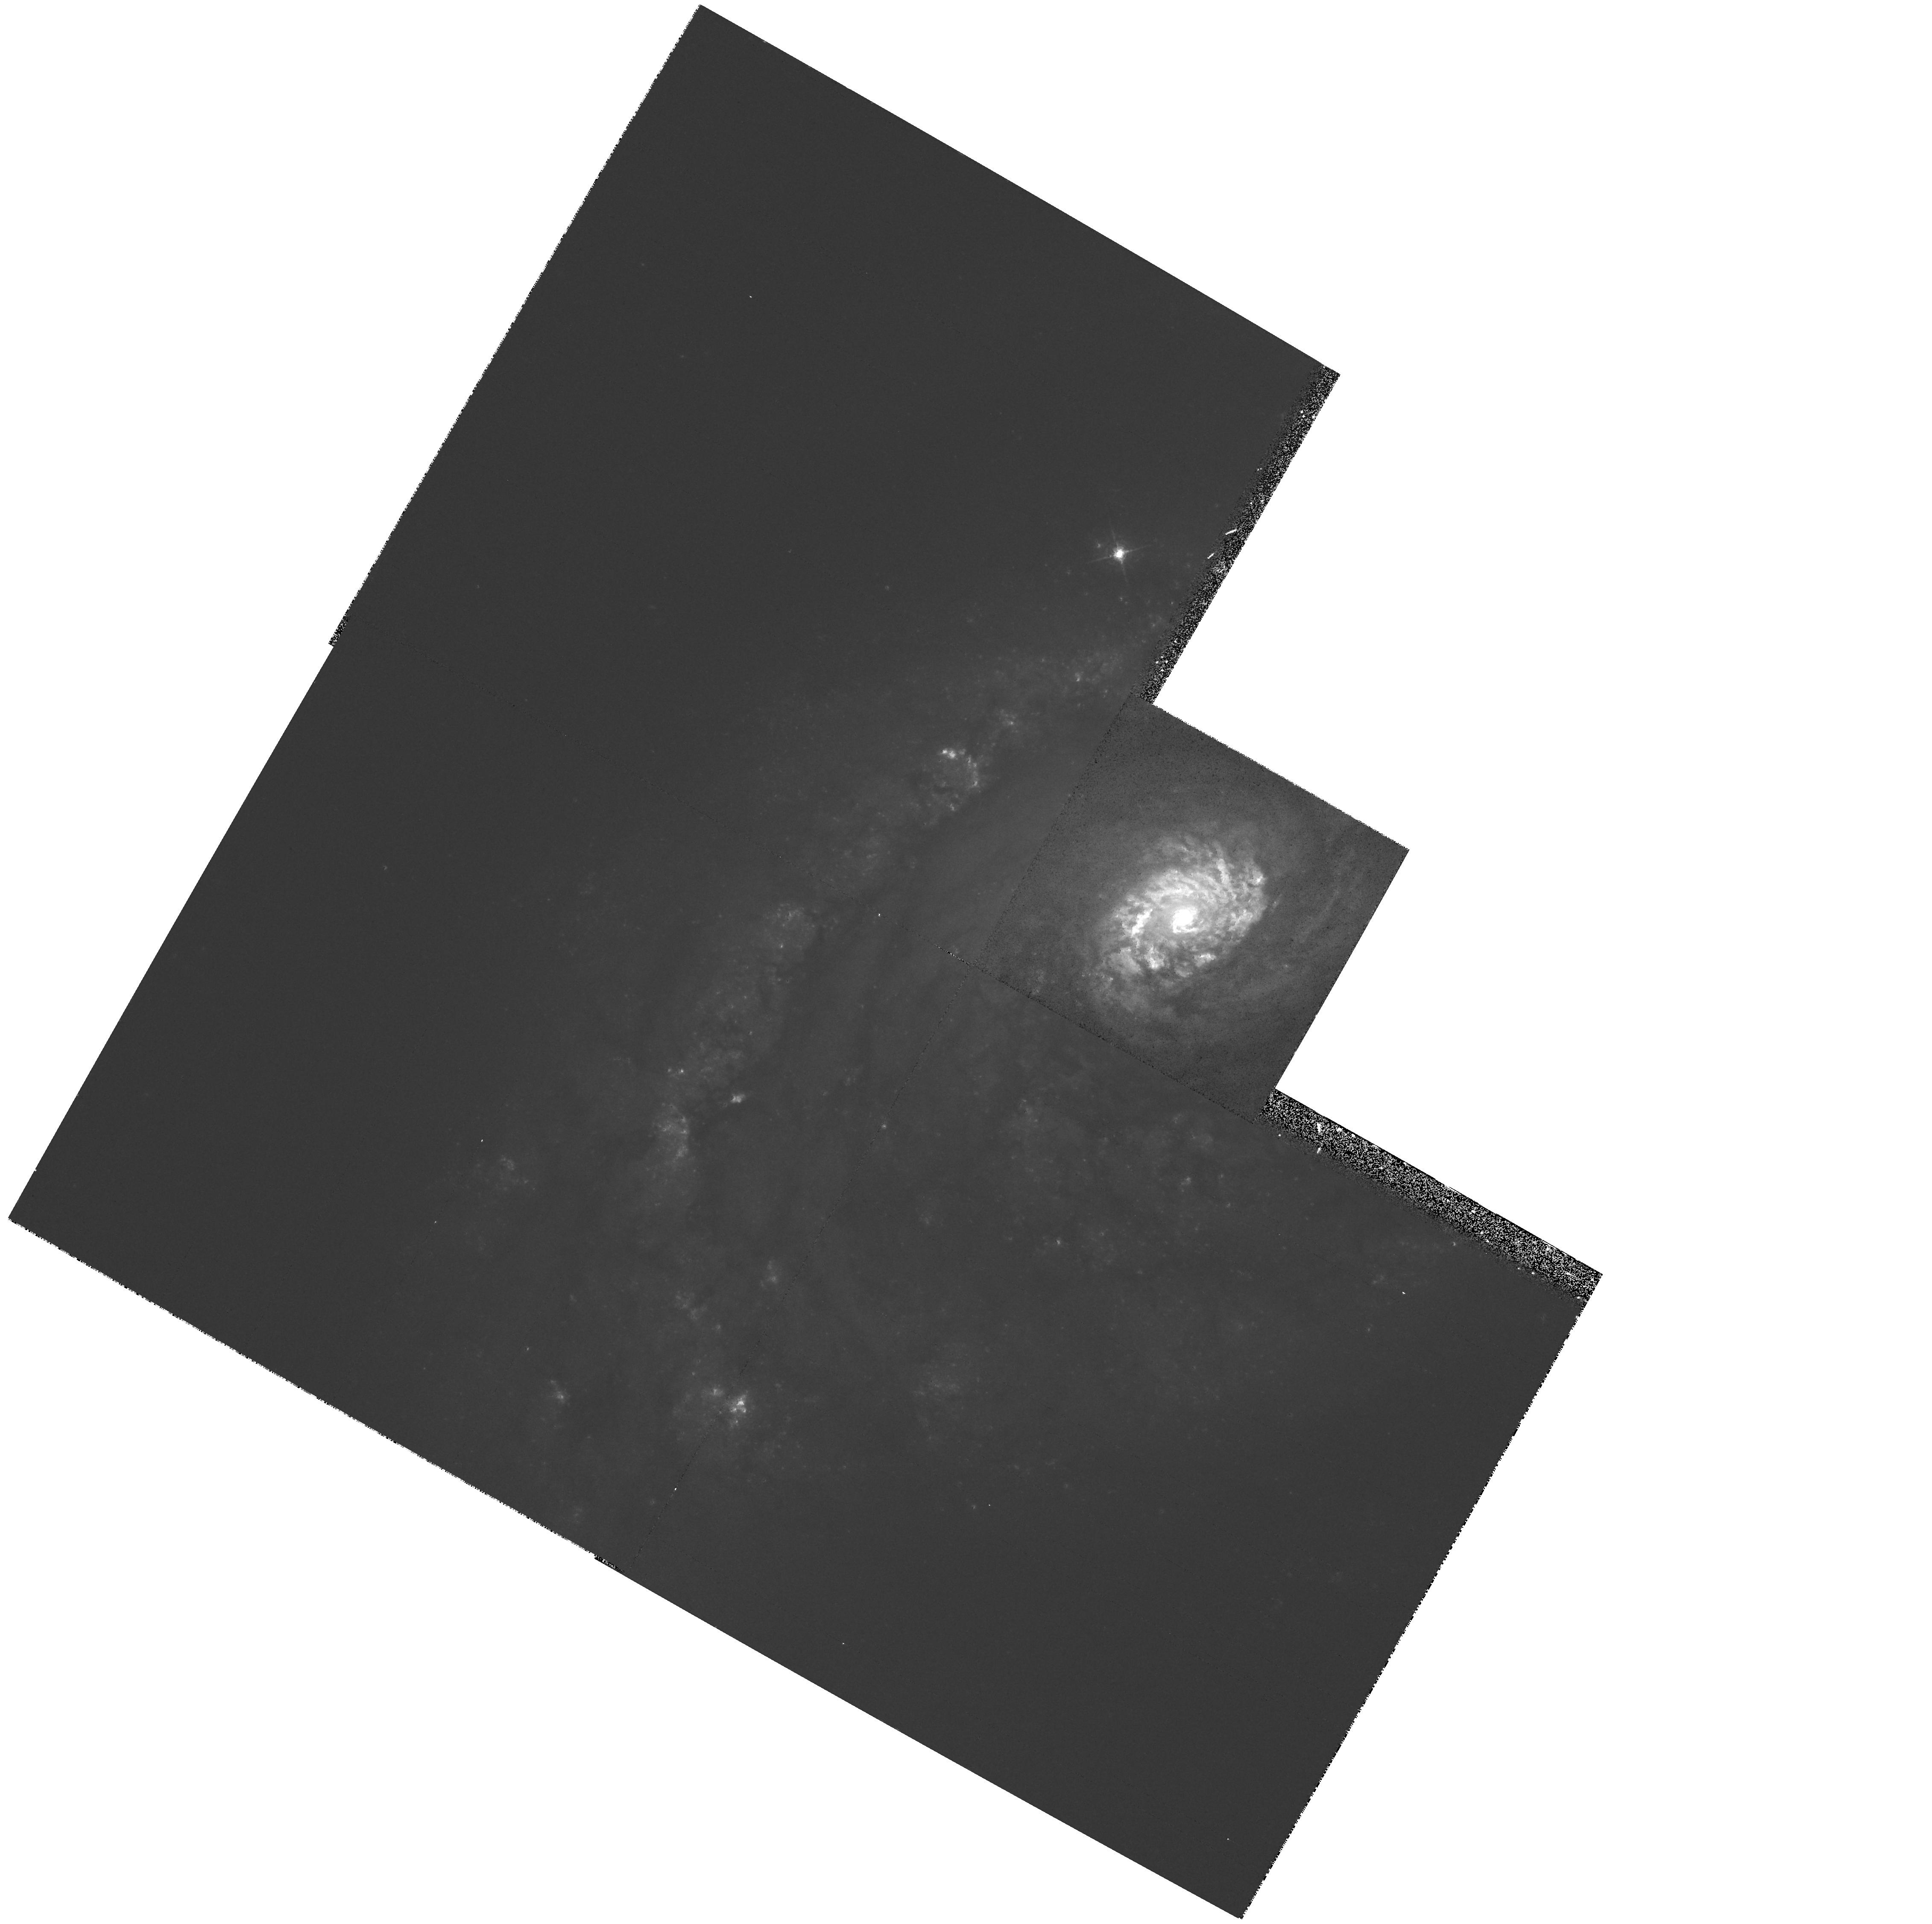
Target: NGC5248. Instrument: WFPC2/PC. Filter: F547M. Exposure: 15 min. Observation ID: hst_6738_02_wfpc2_pc_f547m_u57x02

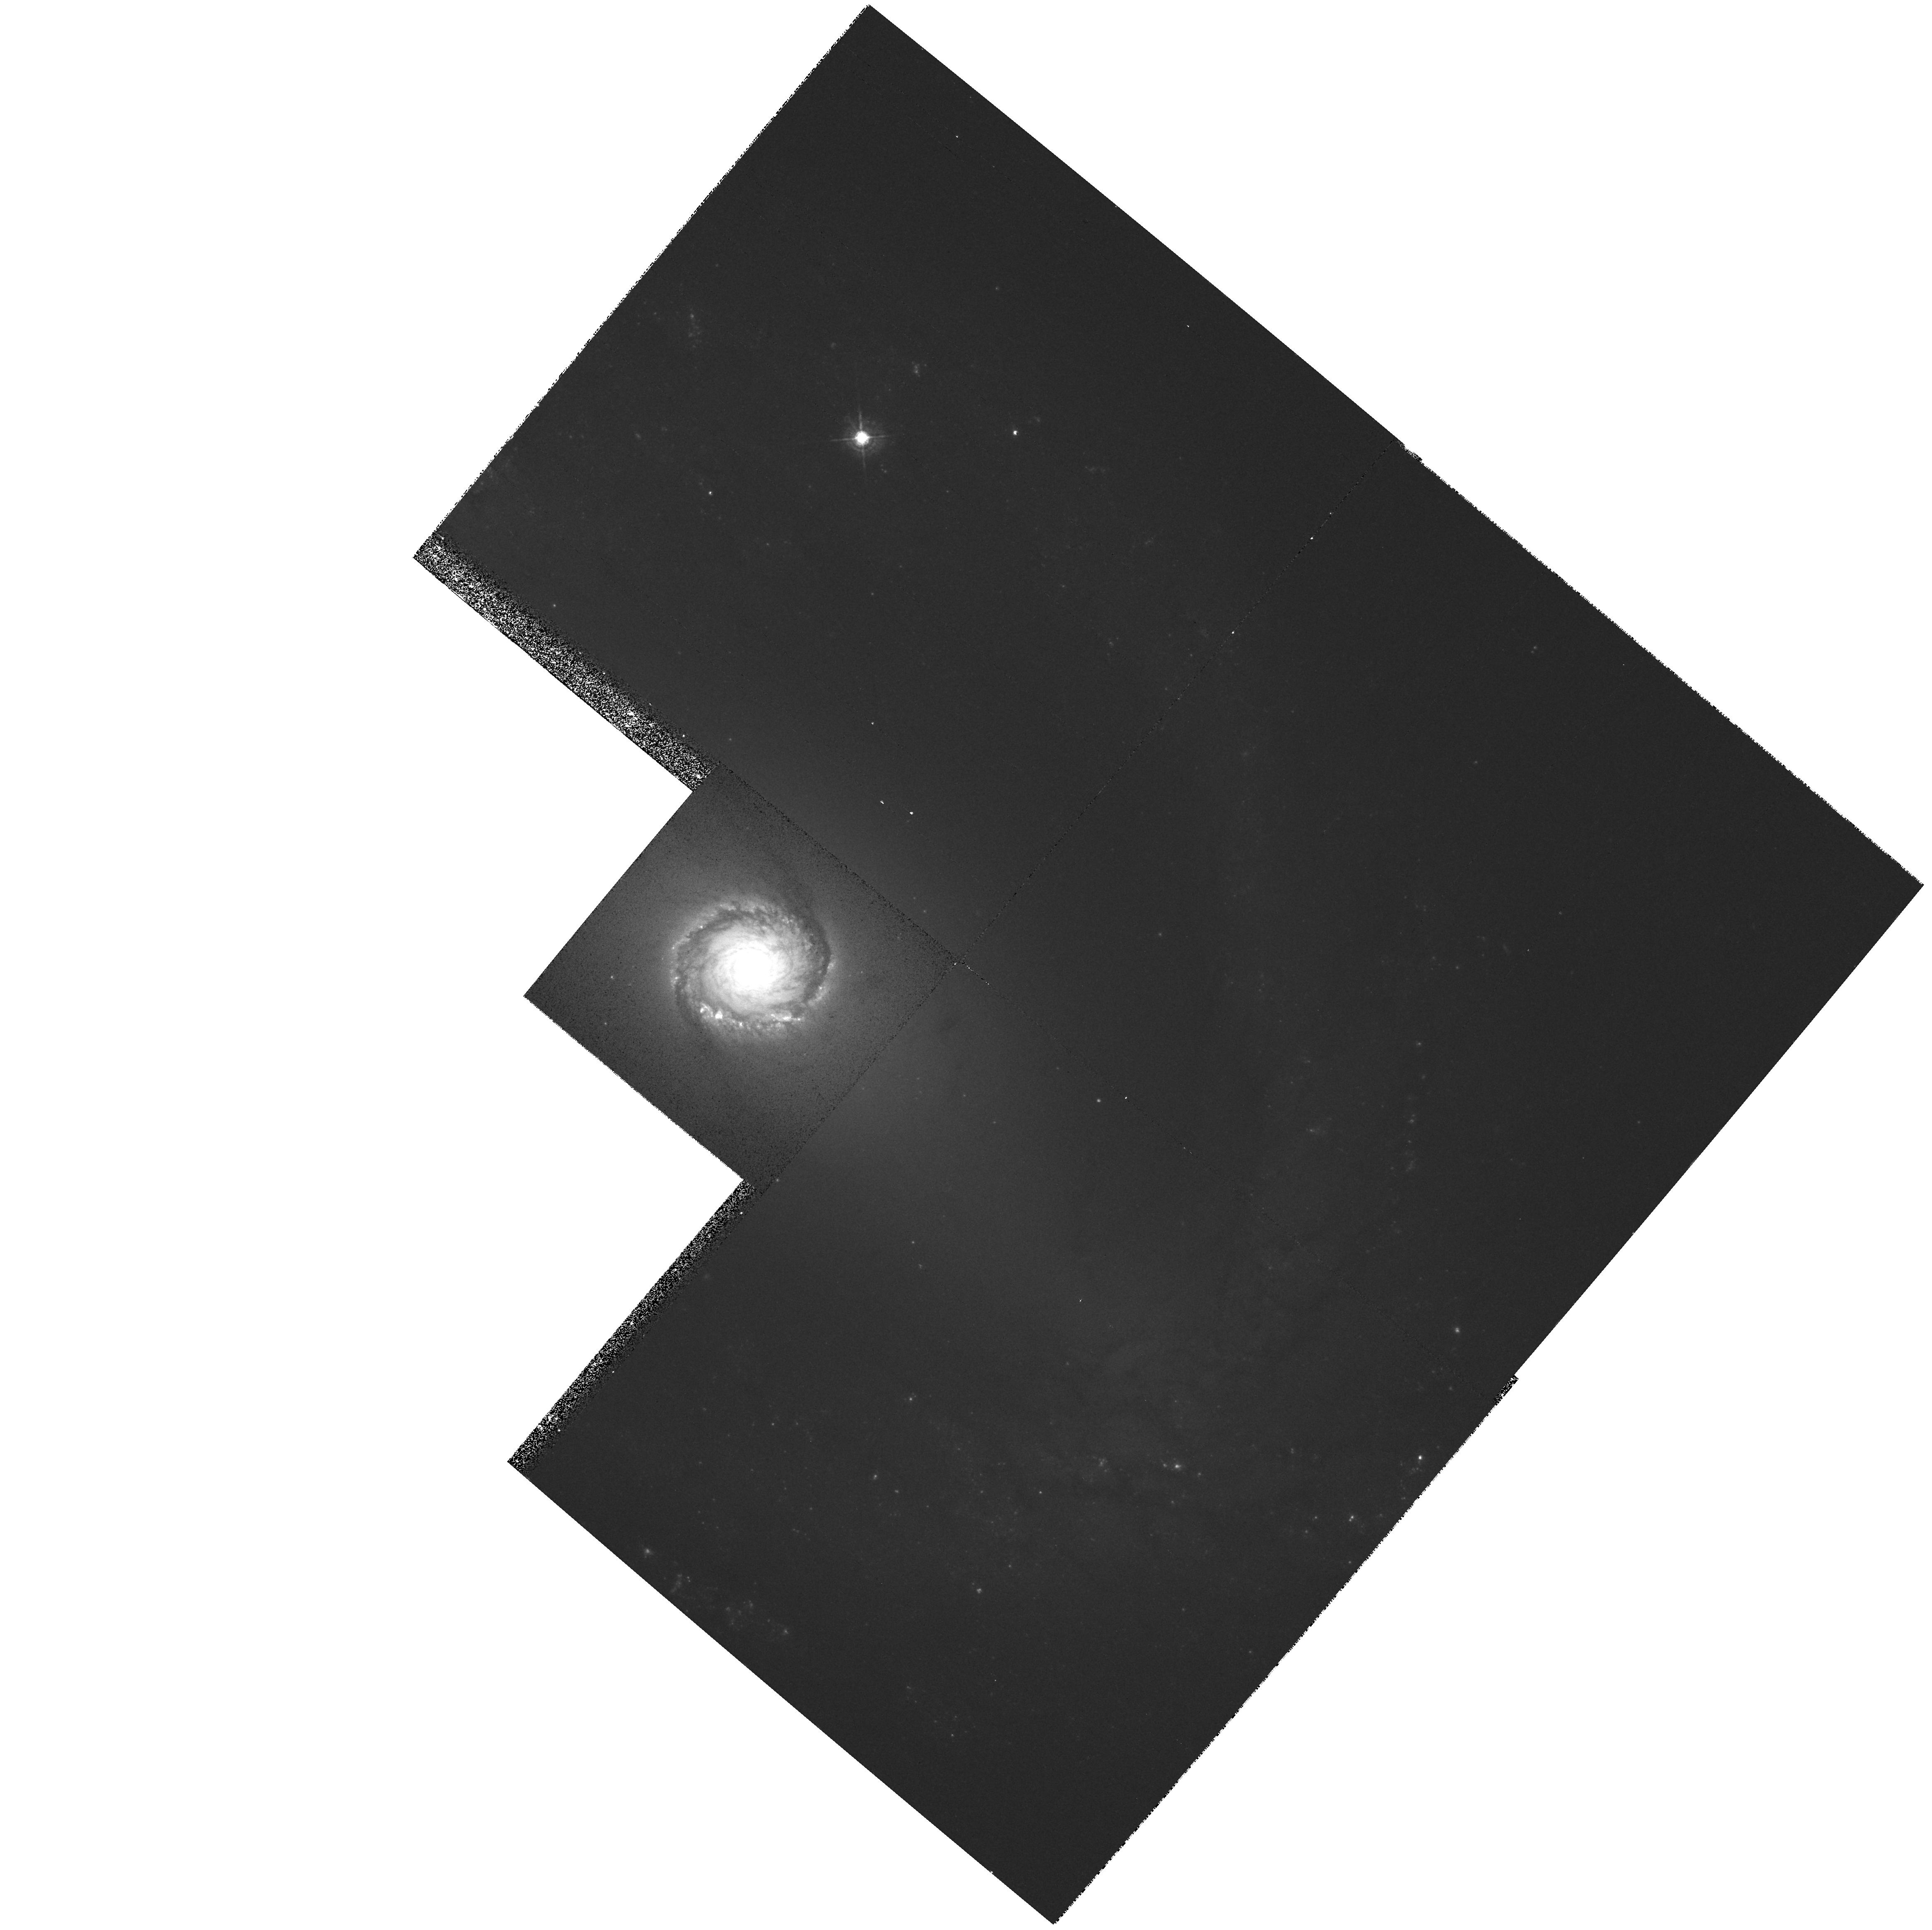
Target: NGC1512. Instrument: WFPC2/PC. Filter: F547M. Exposure: 15 min. Observation ID: hst_6738_01_wfpc2_pc_f547m_u57x01

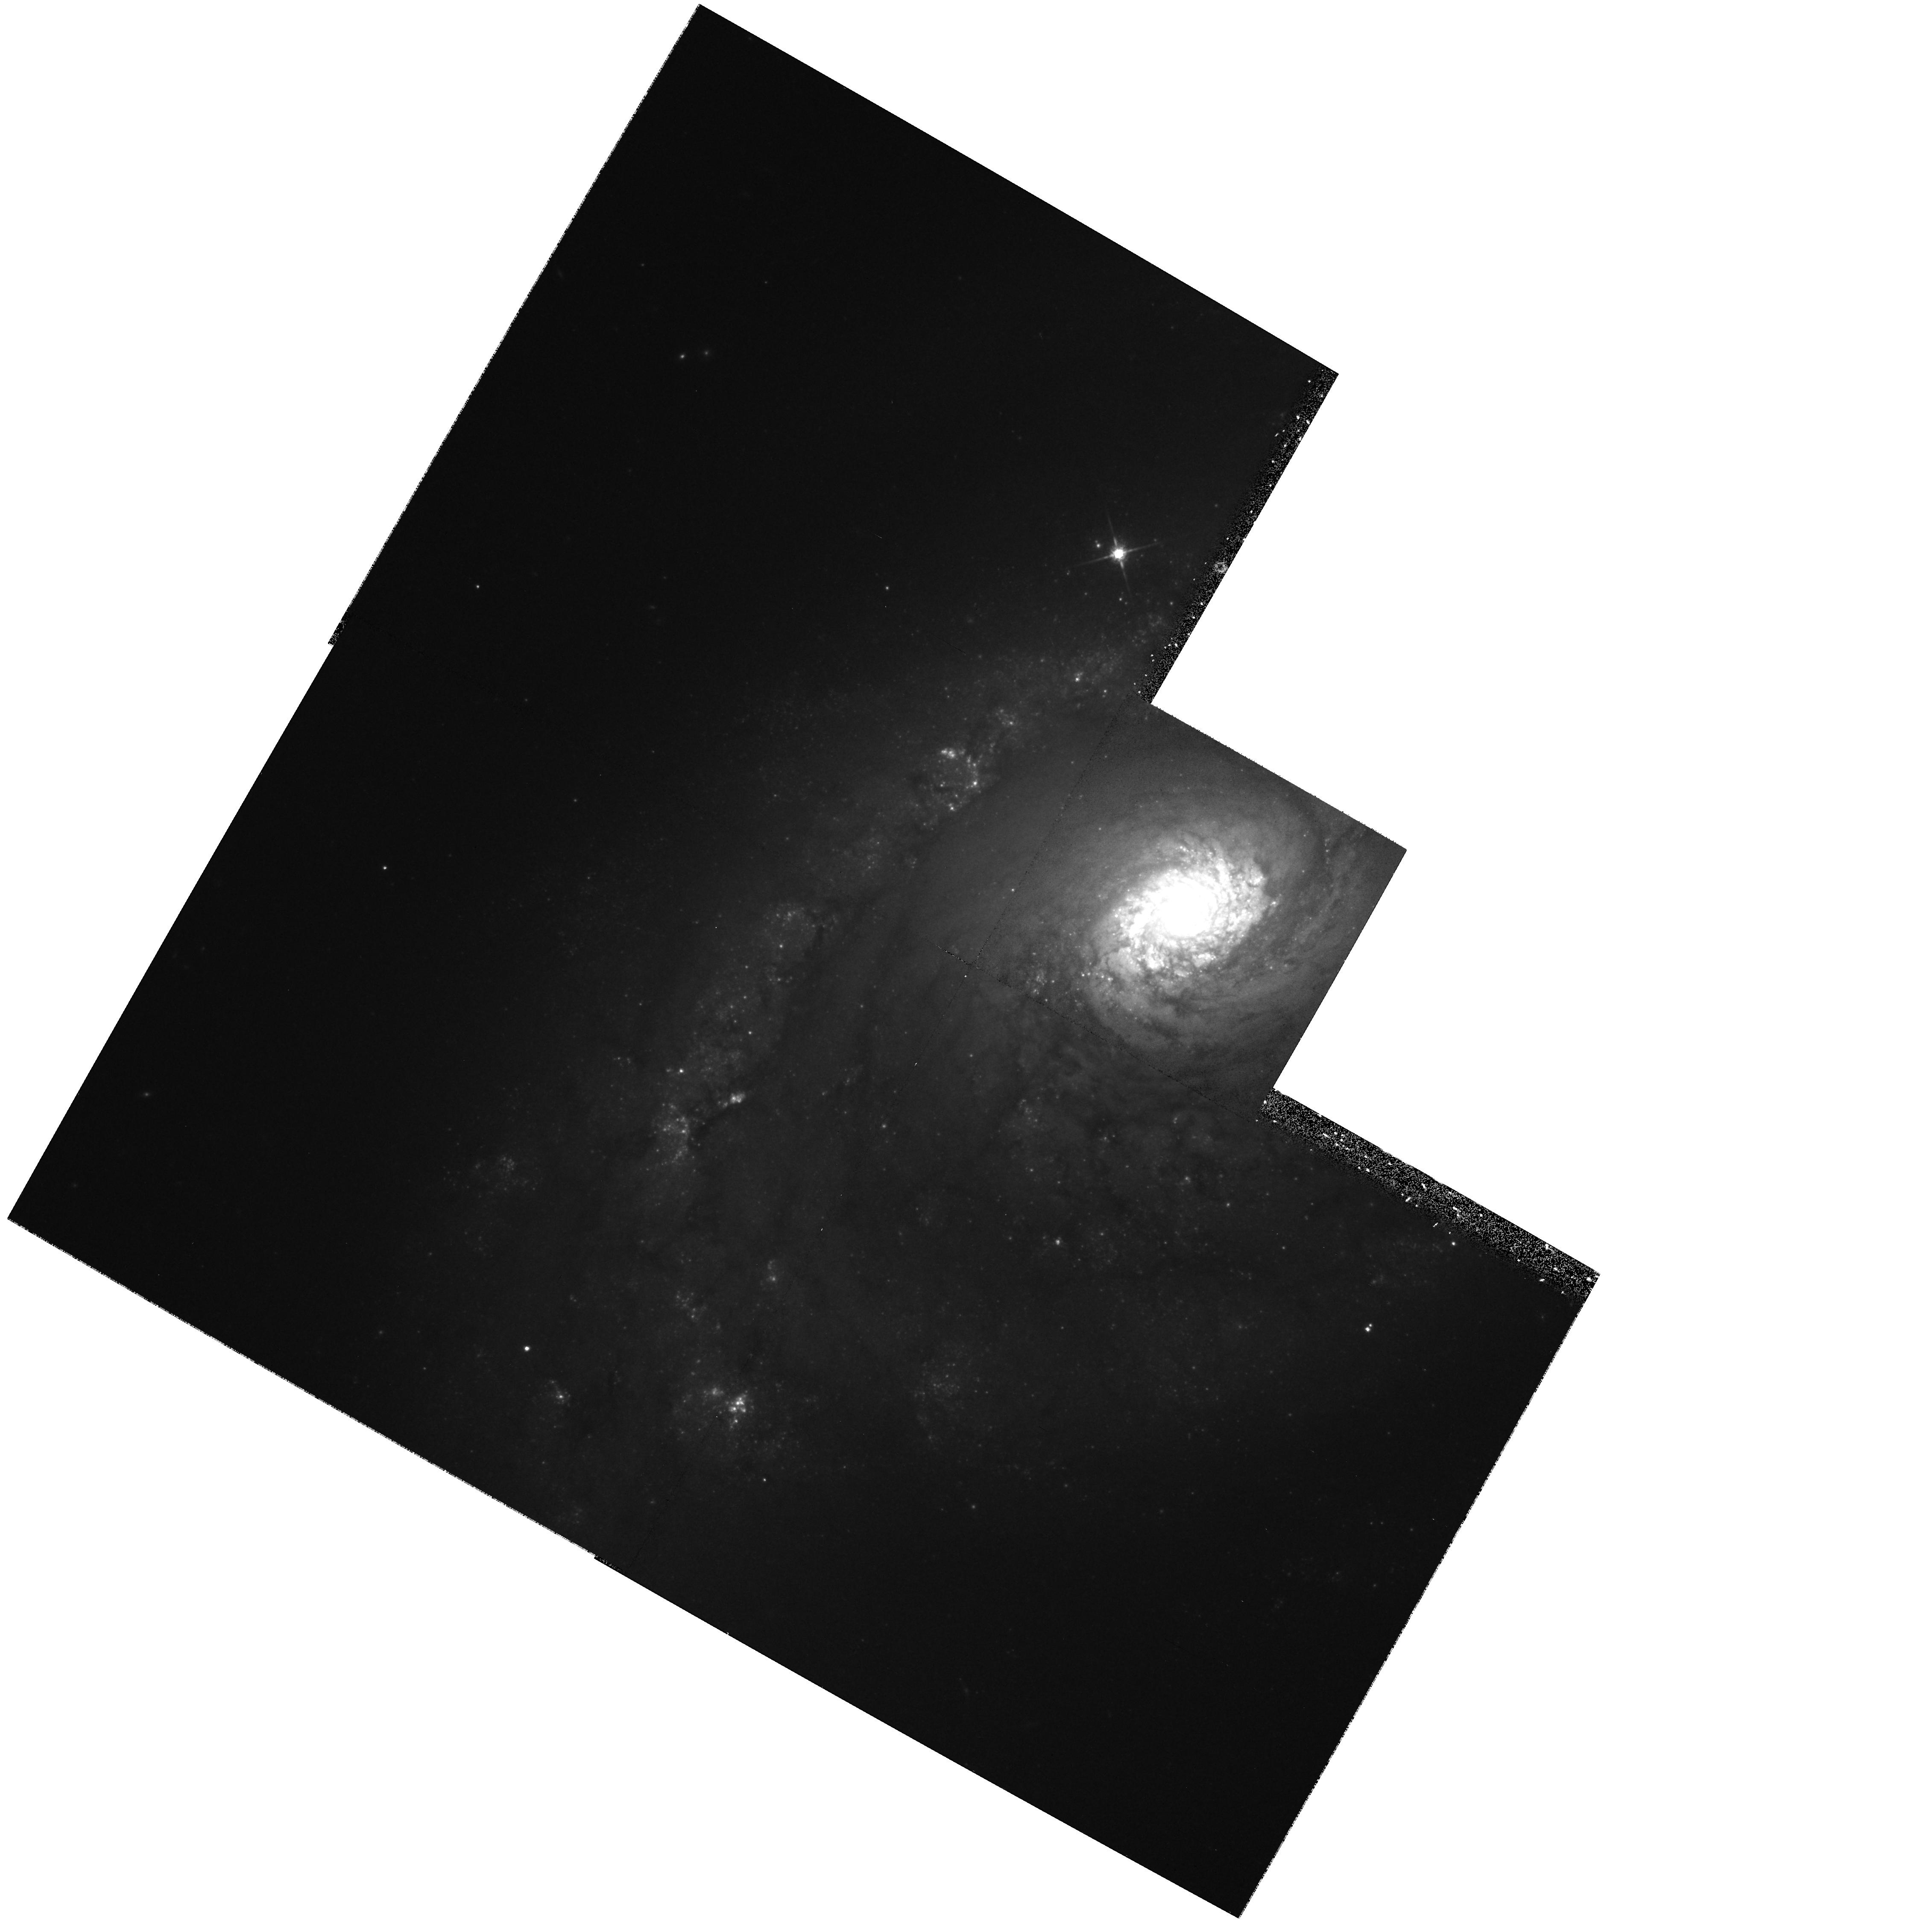
Target: NGC5248. Instrument: WFPC2/PC. Filter: F814W. Exposure: 18 min. Observation ID: hst_6738_02_wfpc2_pc_f814w_u57x02

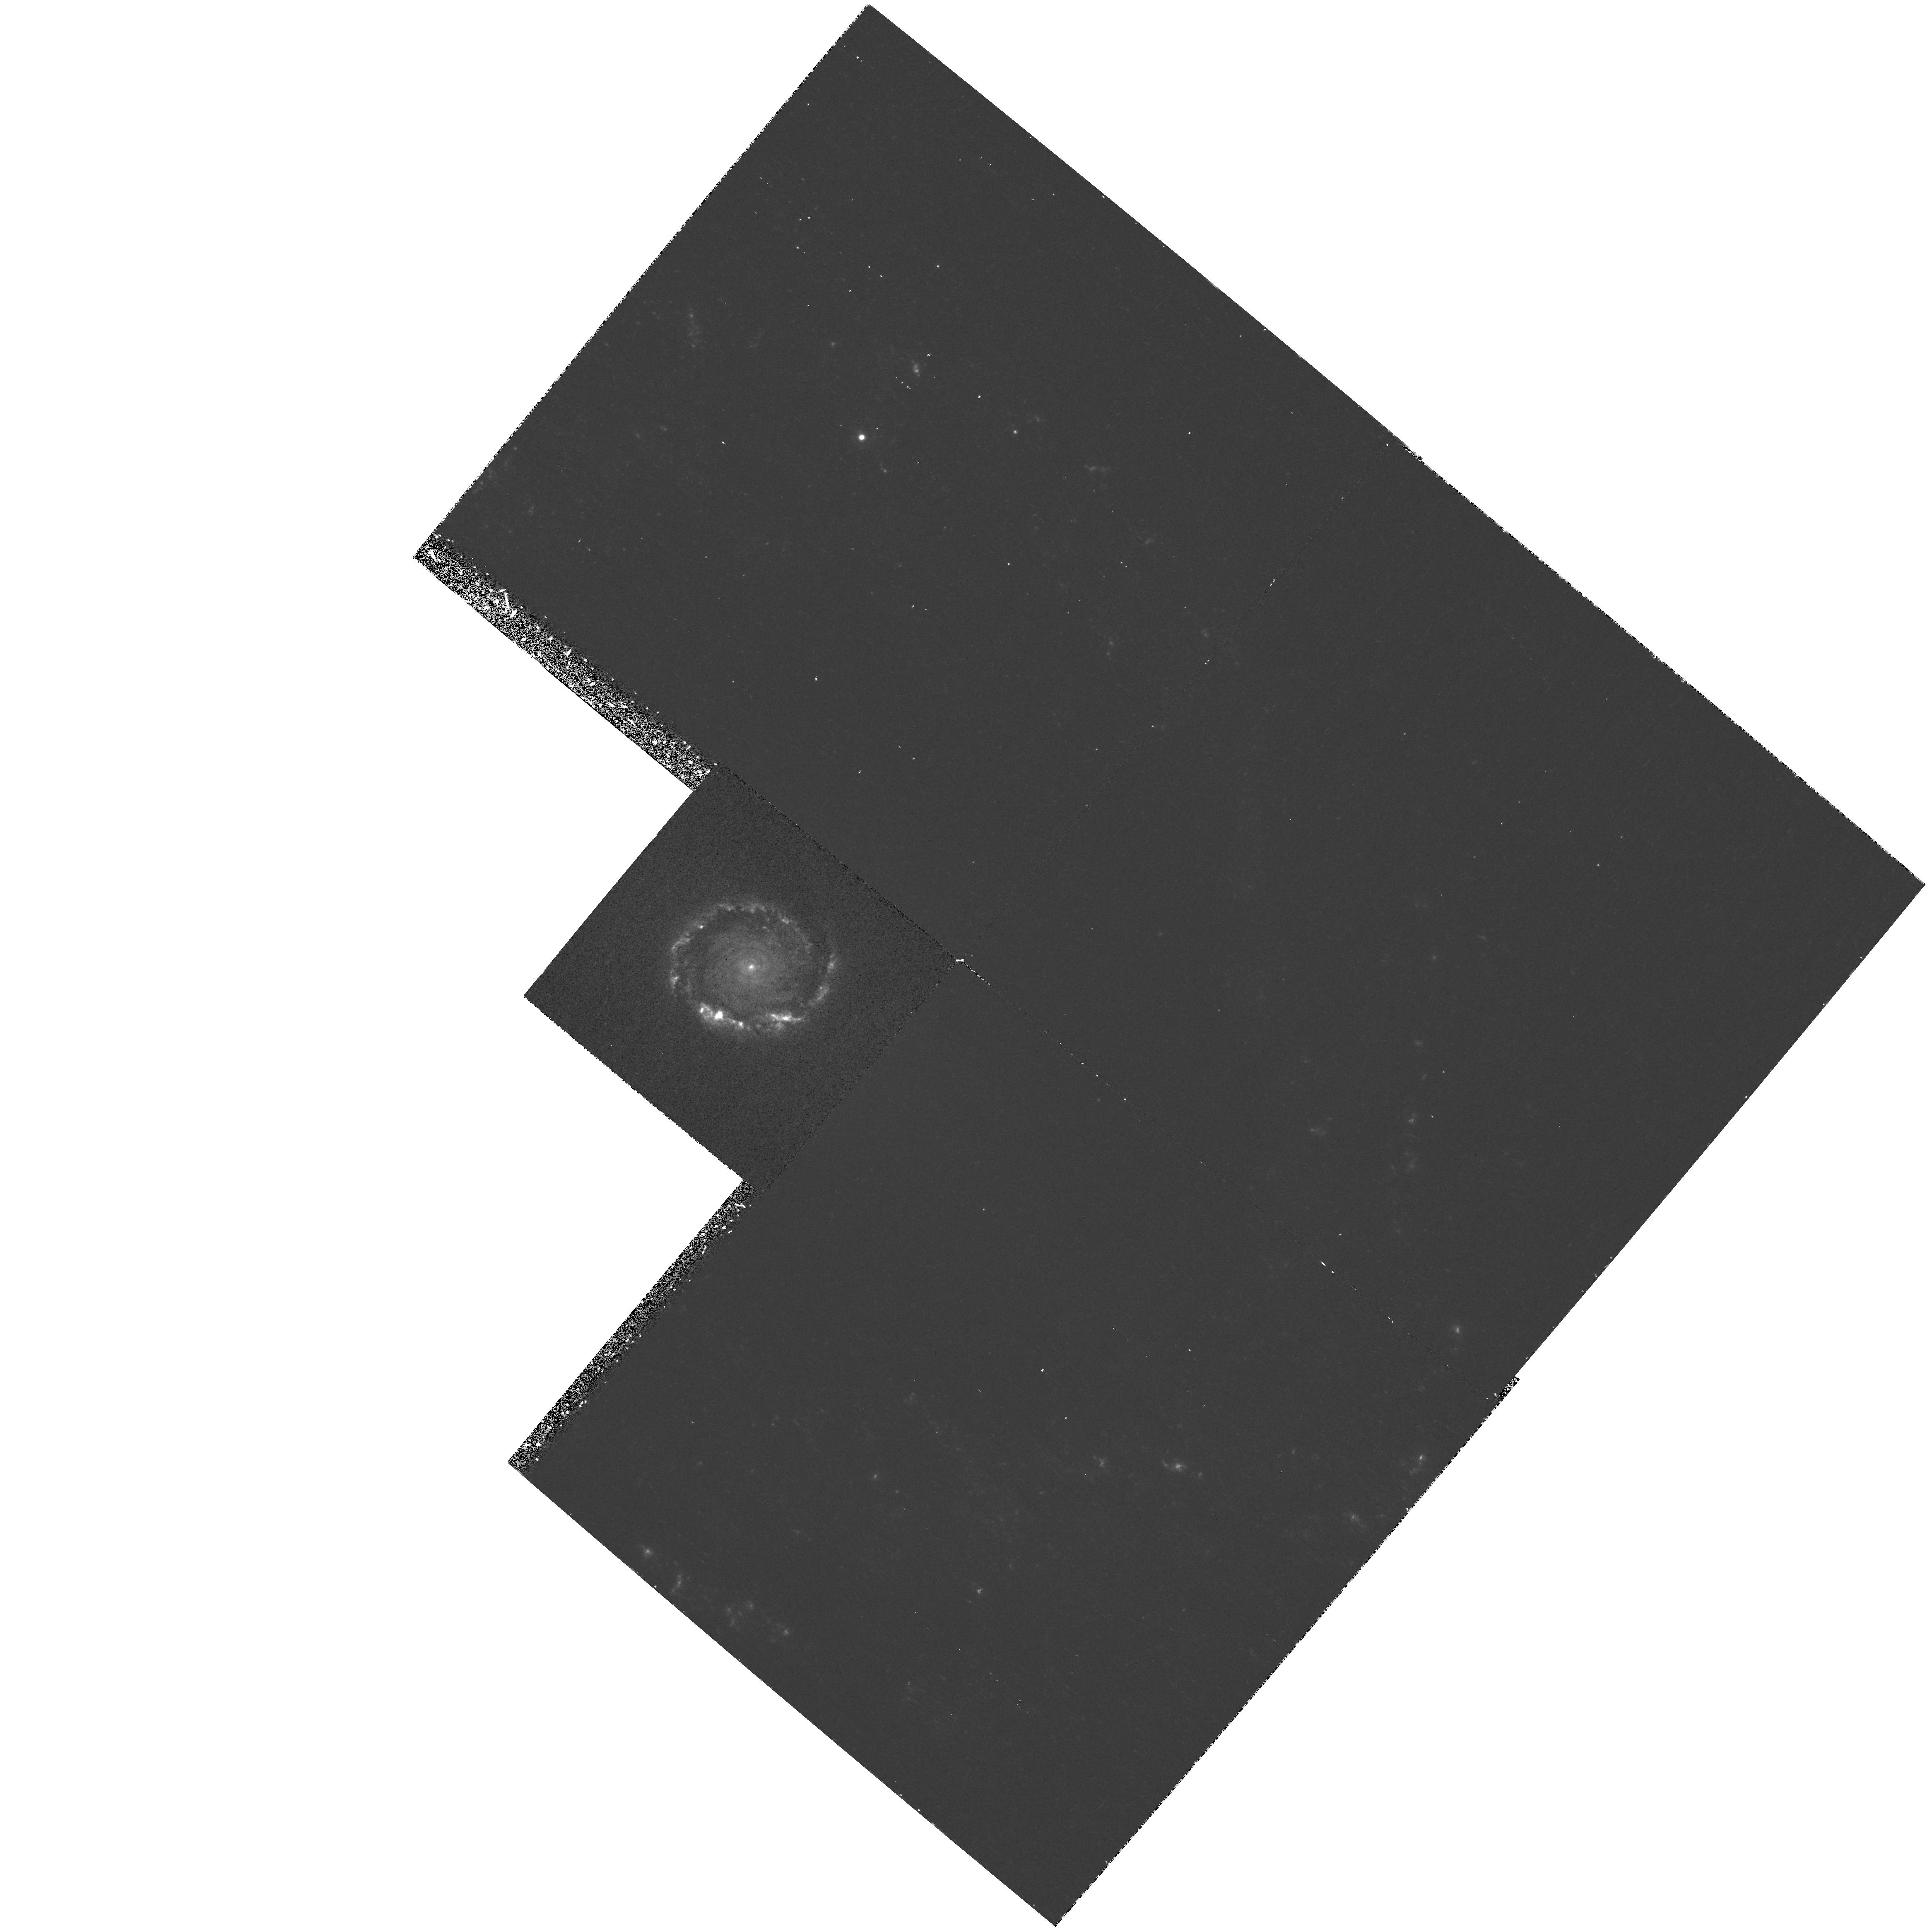
Target: NGC1512. Instrument: WFPC2/PC. Filter: F336W. Exposure: 42 min. Observation ID: hst_6738_01_wfpc2_pc_f336w_u57x01

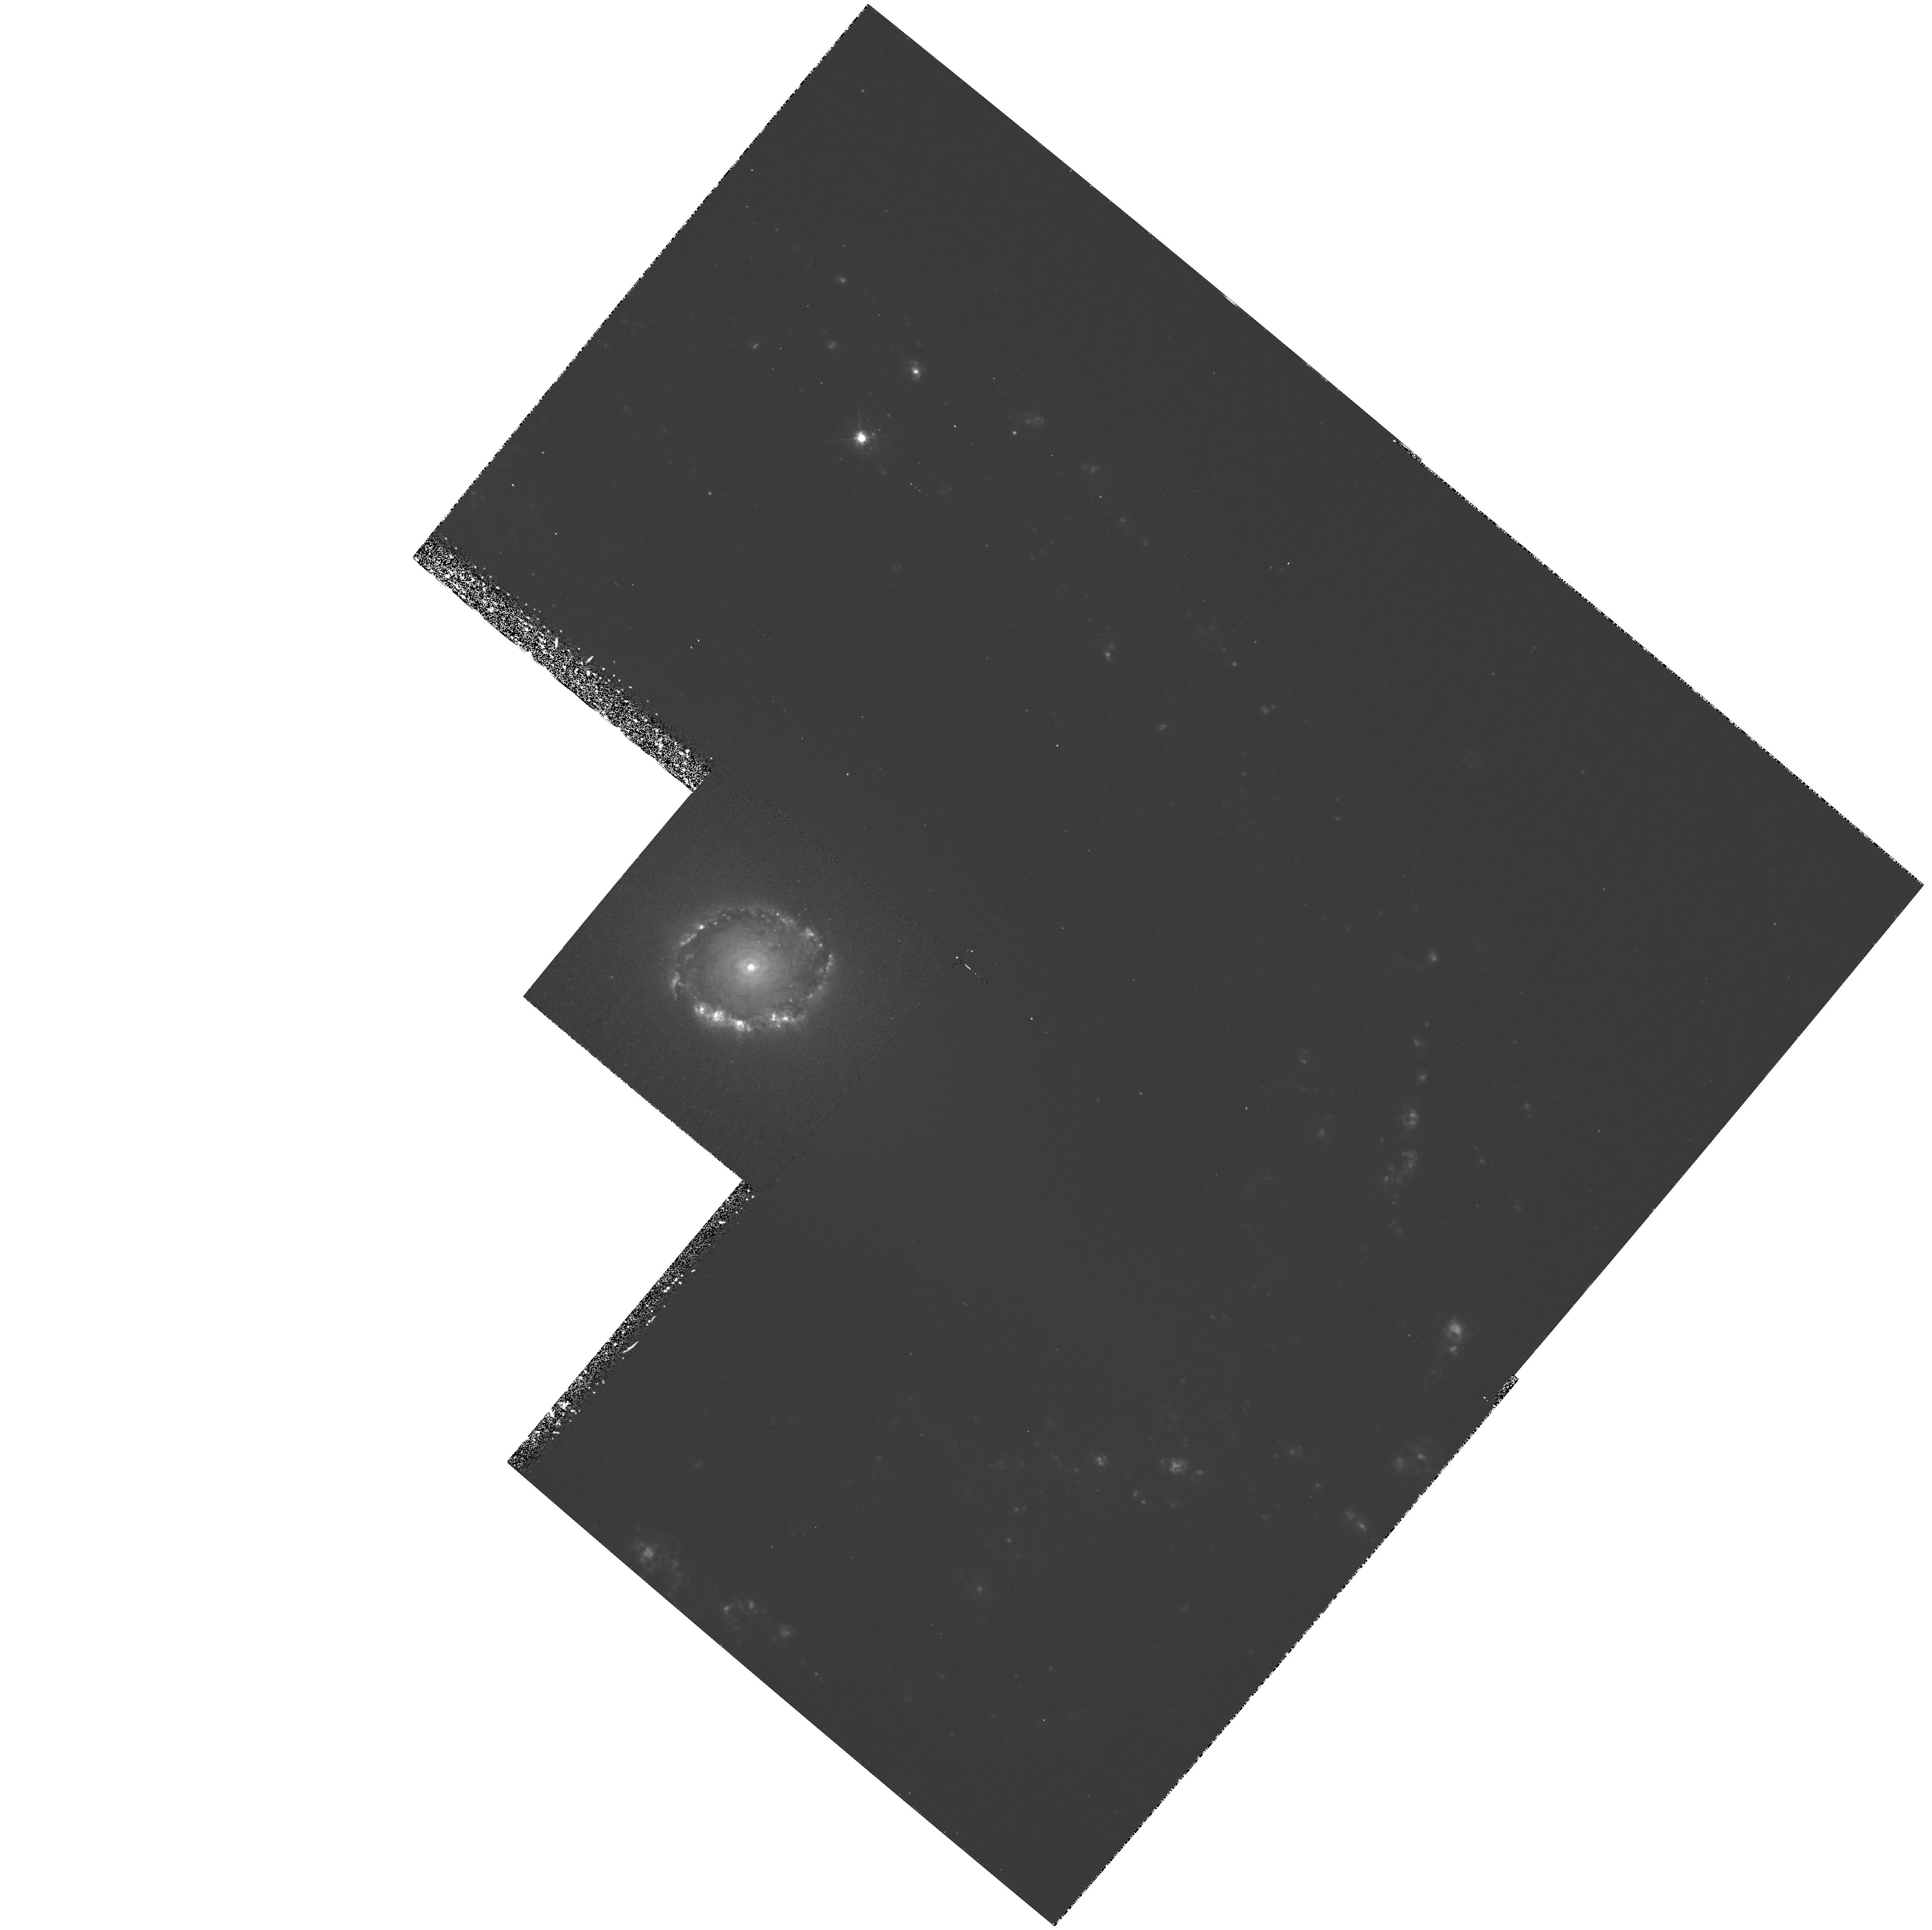
Target: NGC1512. Instrument: WFPC2/PC. Filter: F658N. Exposure: 1.4 h. Observation ID: hst_6738_01_wfpc2_pc_f658n_u57x01

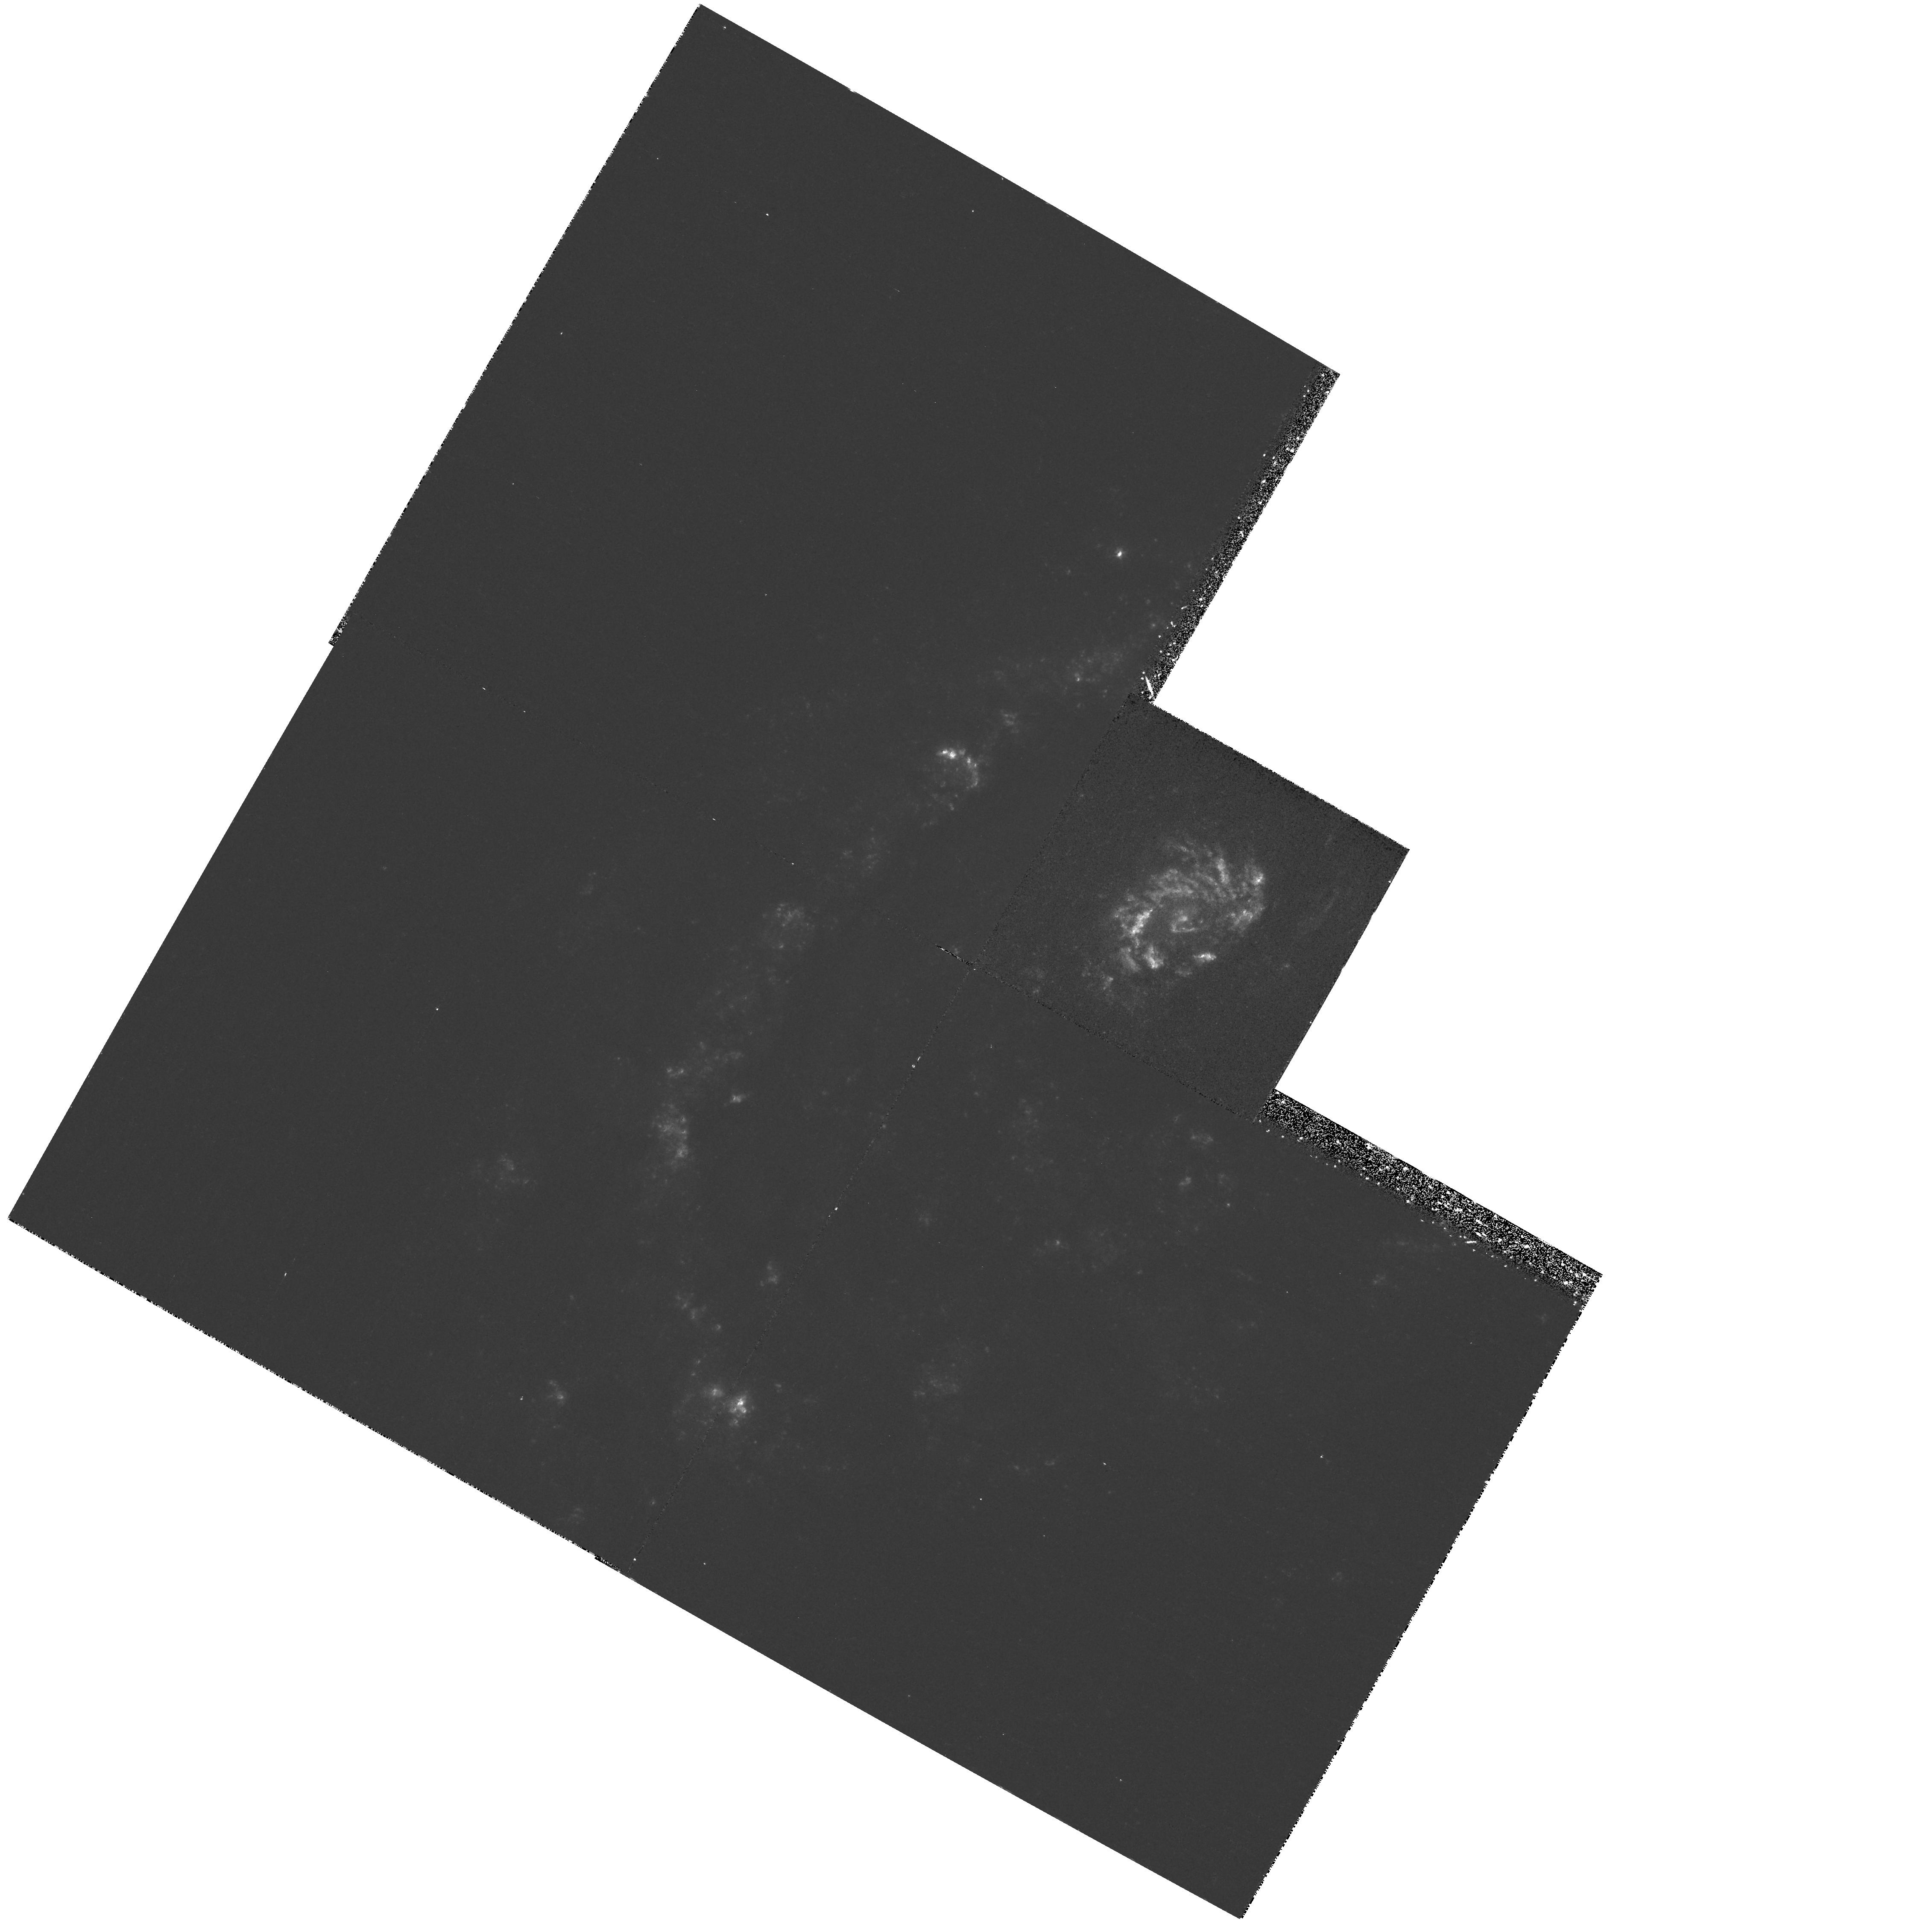
Target: NGC5248. Instrument: WFPC2/PC. Filter: F336W. Exposure: 38 min. Observation ID: hst_6738_02_wfpc2_pc_f336w_u57x02

Super Star Clusters and H II Regions in Nuclear Rings (PI: Filippenko, Alex V.)

We propose to obtain WFPC2 optical broad-band (F547M and F814W) and narrow-band Halpha+\ionN2 (F658N) images of nuclear starburst rings in four nearby galaxies for which we already have ultraviolet (F220W) FOC data. Nuclear rings (or ``hot- spot'' regions) in barred spirals are some of the nearest and least obscured starburst regions, and HST images of nuclear rings in several galaxies show that the rings contain large populations of super star clusters similar to those recently discovered in other types of starburst systems. These compact clusters, many having luminosities exceeding that of the R136 cluster in 30 Doradus, represent a violent mode of star formation distinct from that seen in ordinary disk ionH2 regions, and the nuclear rings present us with an opportunity to study large numbers of these extreme clusters in relatively unobscured starburst environments. It has been suggested that super star clusters are present-day versions of young globular clusters. To evaluate this hypothesis, it is important to understand the physical properties and stellar contents of the clusters, but previous HST studies of nuclear ring galaxies have only used single-filter observations. Together with our UV data, new WFPC2 images will enable us to determine the H II region and cluster luminosity functions within nuclear rings, measure cluster radii, derive age and mass estimates for the clusters by comparison with evolutionary synthesis models, and study the structure and evolution of nuclear rings.